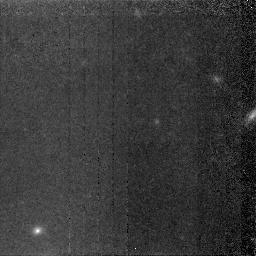
Target: NGC5907-HALO. Instrument: NICMOS/NIC2. Filter: F160W. Exposure: 4.1 h. Observation ID: n4pd01010

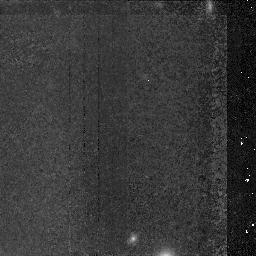
Target: NGC5907-HALO. Instrument: NICMOS/NIC2. Filter: F160W. Exposure: 3.3 h. Observation ID: n4pd02010

Weighing the Stellar Halo of NGC 5907 with NICMOS (PI: Zepf, Stephen E.)

We propose to obtain NICMOS H-band images of NGC 5907 in order to determine the composition of its stellar halo. Previous ground-based observations have discovered that NGC 5907 has a stellar halo with a radial profile that roughly traces the isothermal profile required to reproduce the rotation curve. However, these studies have been unable to determine if the light is primarily composed of giants, which would result from a typical stellar initial mass function, or dwarfs, which would be required to give the high mass-to-light ratio necessary to make the population dynamically significant. Our proposed NICMOS images will cleanly distinguish between these possibilities. Specifically, we will readily detect many individual bright stars if giants contribute significantly to the halo light, whereas we will not resolve the population if it is dominated by dwarfs. The two hypotheses can also be clearly differentiated on the basis of the observed surface brightness fluctuations, providing an independent check on the results. The proposed observations offer a clean test of the stellar composition of the halo of NGC 5907 and therefore of the speculative possibility that the faint r^-2 stellar halo observed in this galaxy is the first demonstrated example of a baryonic dark matter halo.